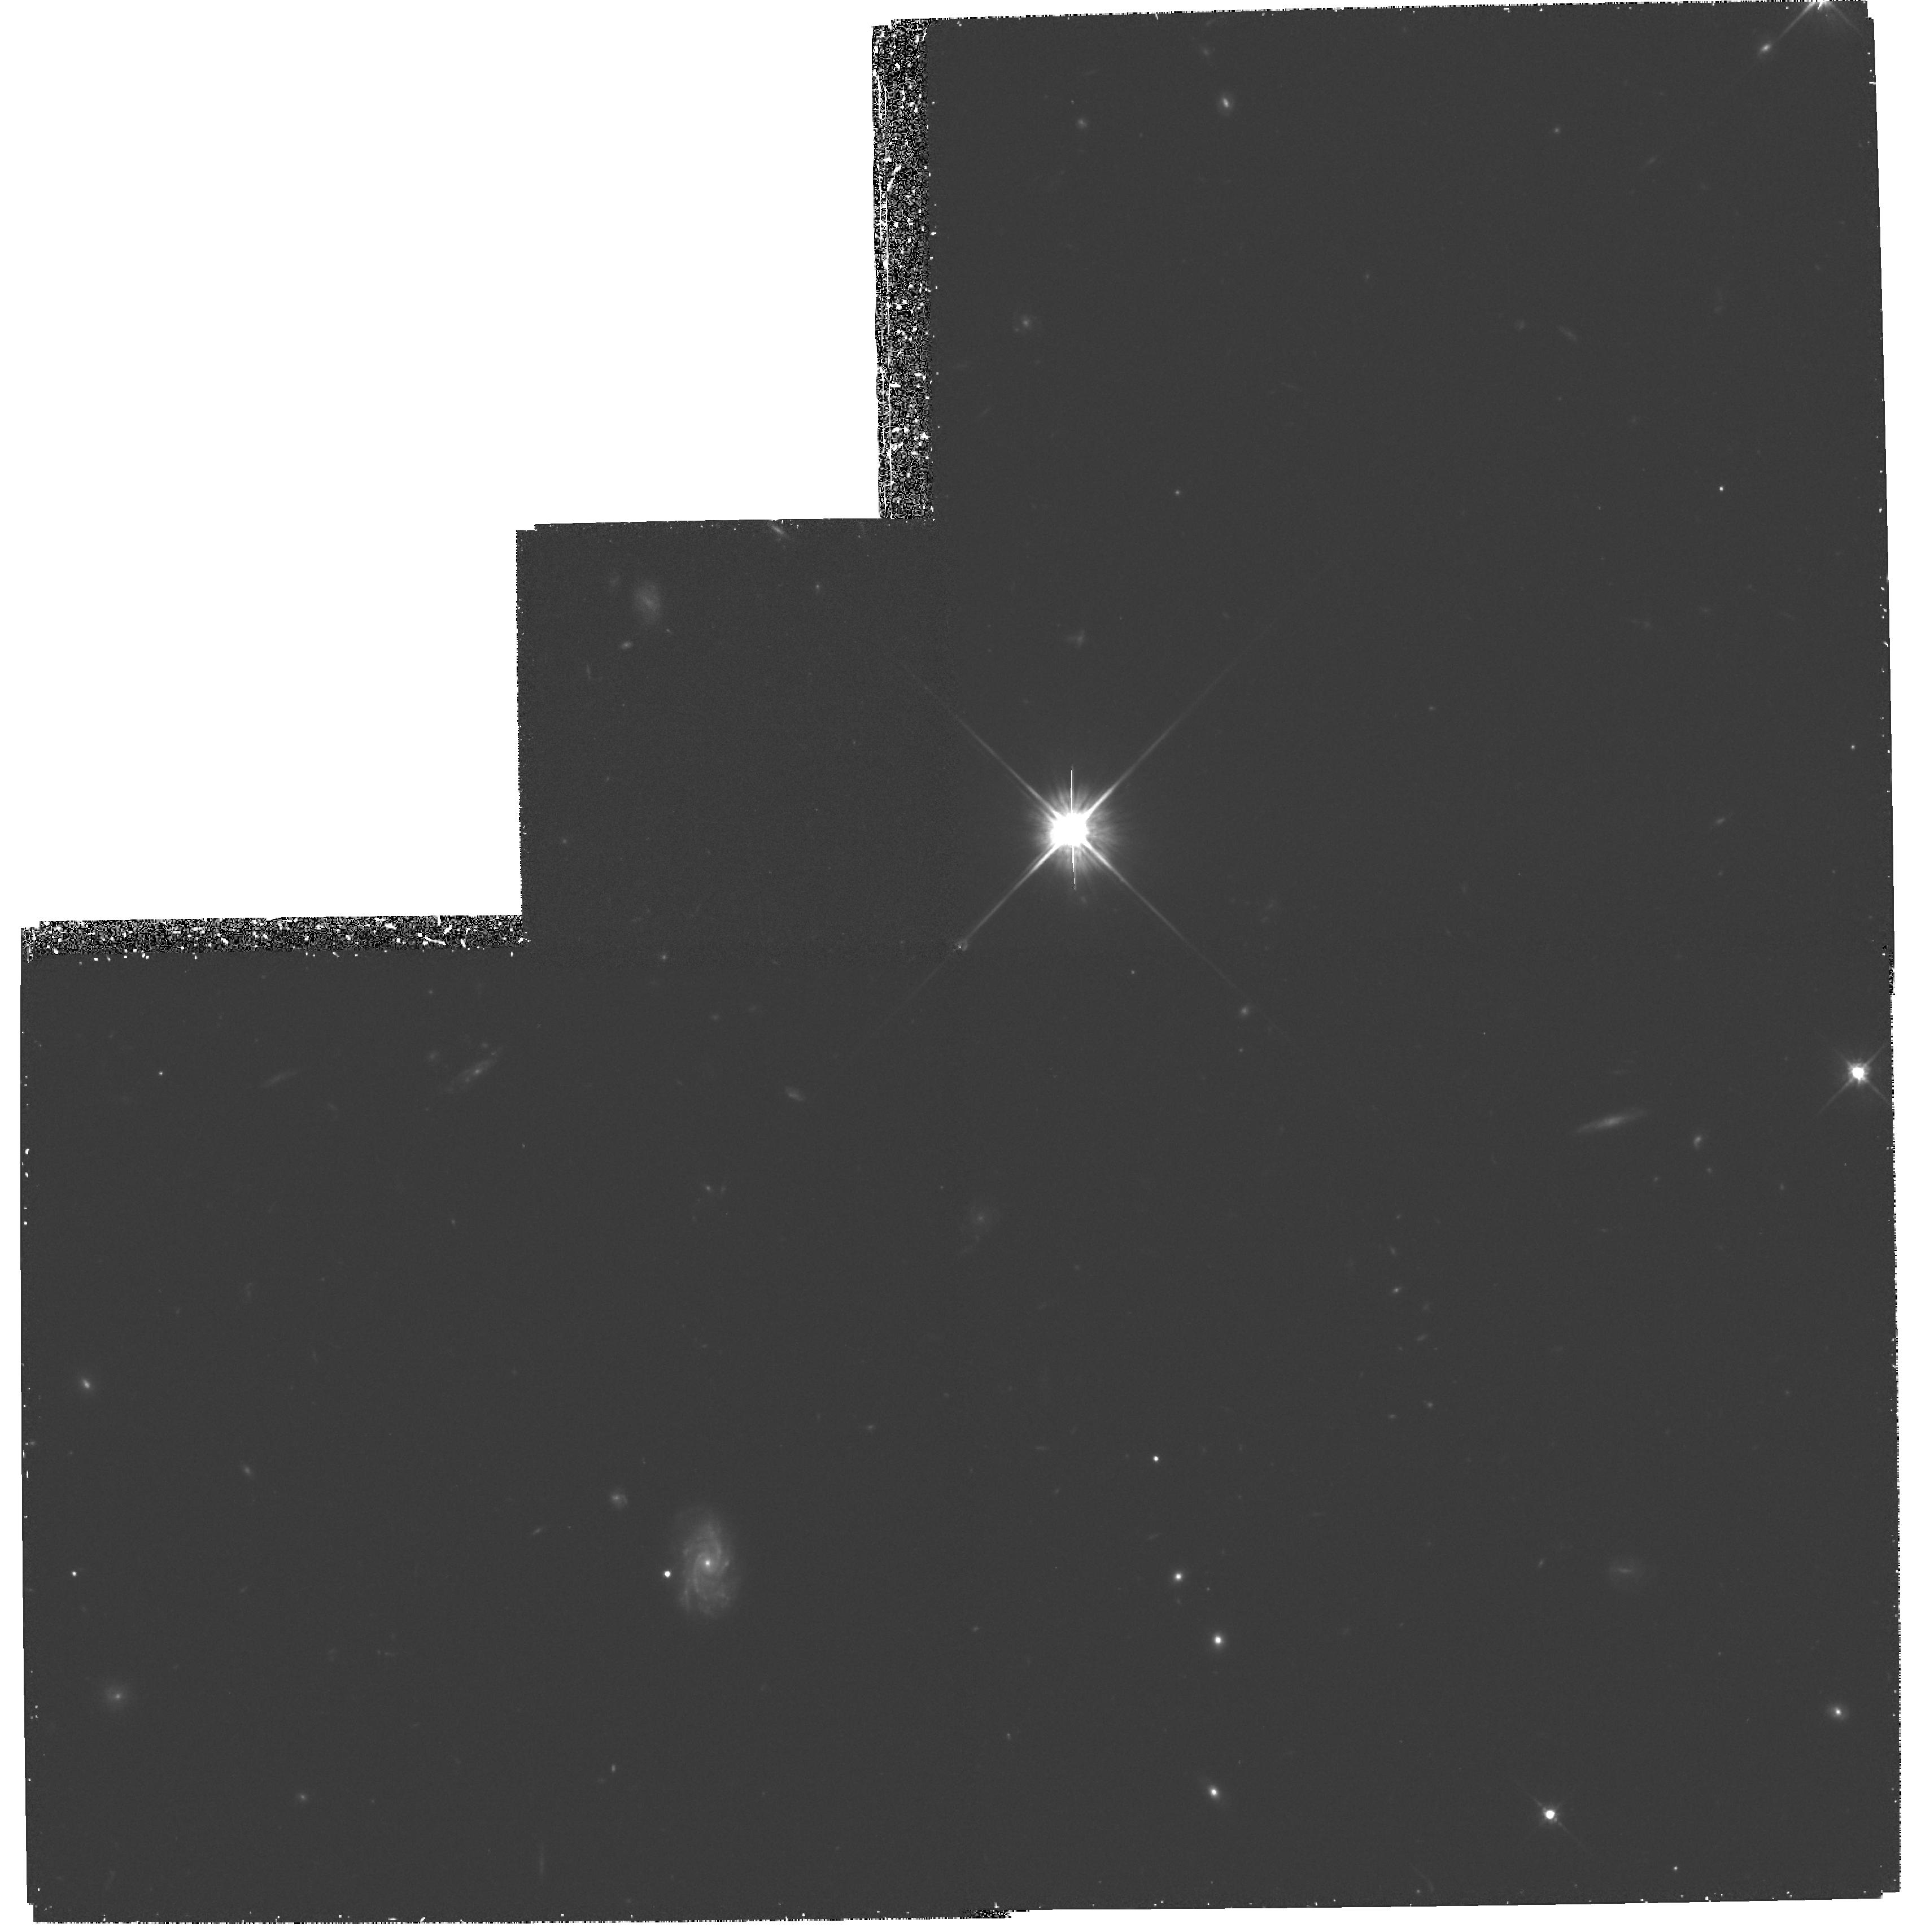
Target: FIELD-030239+000657
Instrument: WFPC2/PC
Filter: F814W
Exposure: 1.9 h
Observation ID: hst_5996_02_wfpc2_pc_f814w_u2v102

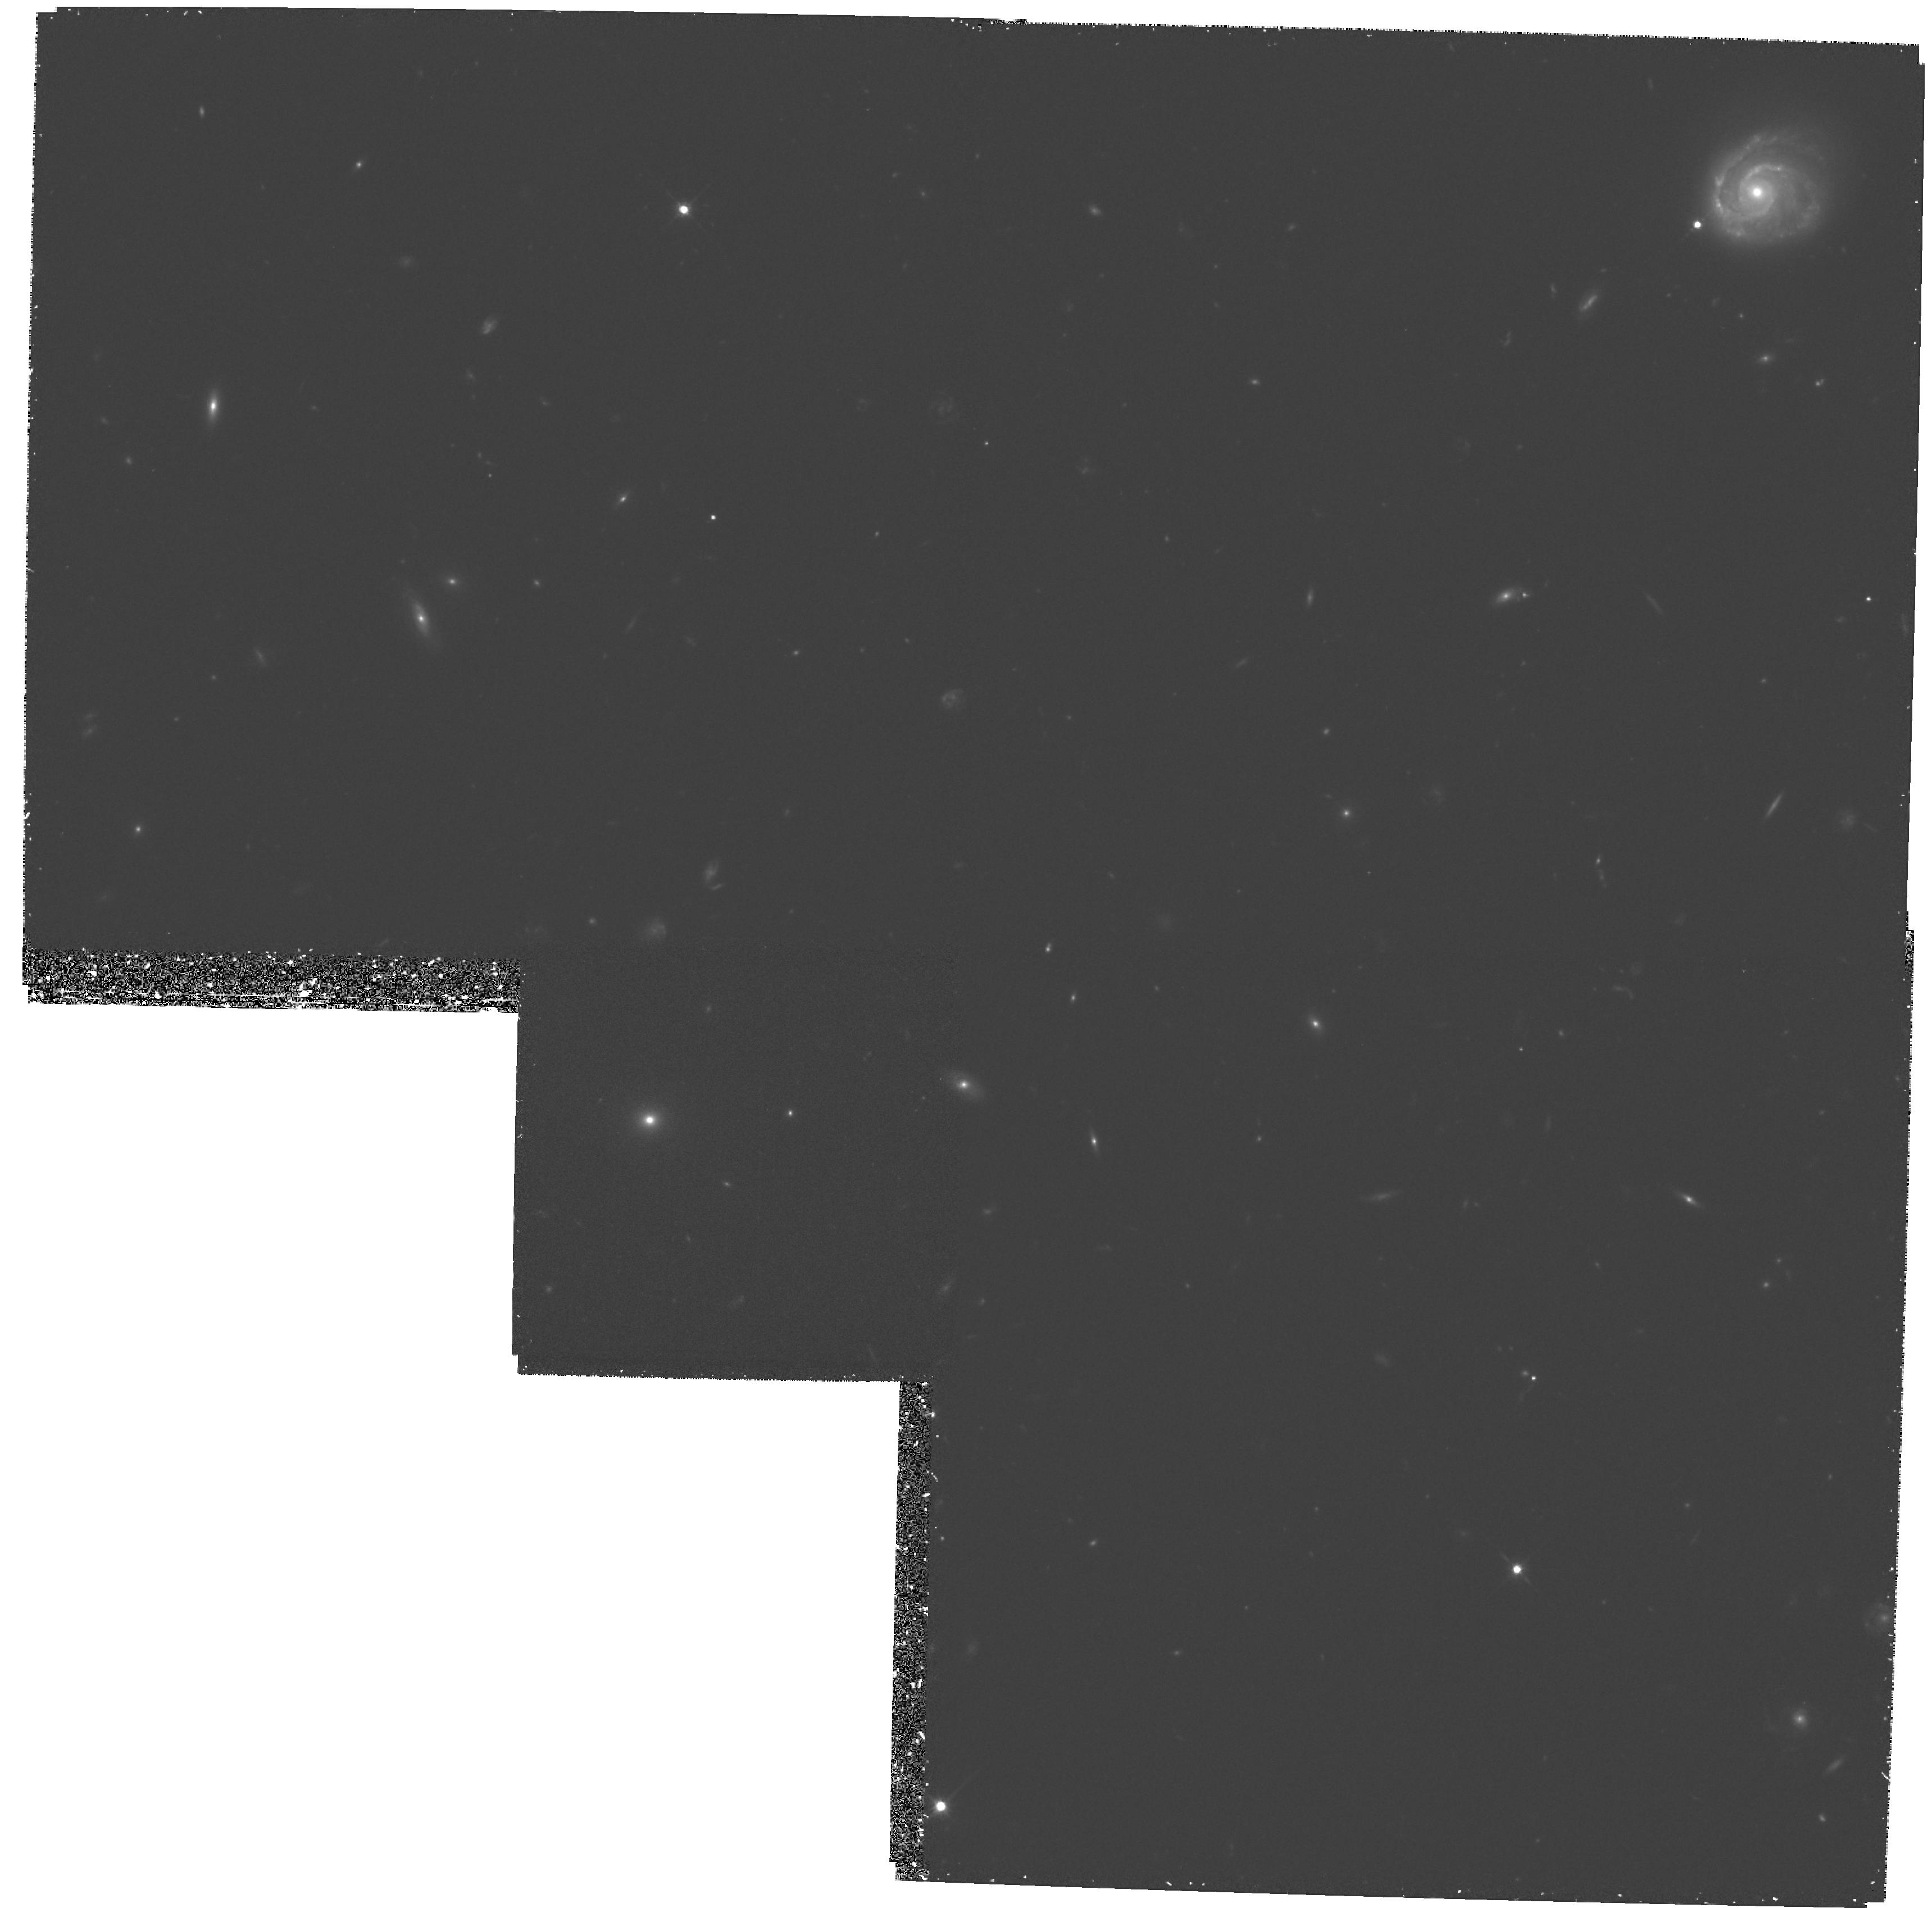
Target: FIELD-100041+251407
Instrument: WFPC2/PC
Filter: F814W
Exposure: 1.9 h
Observation ID: hst_5996_05_wfpc2_pc_f814w_u2v105

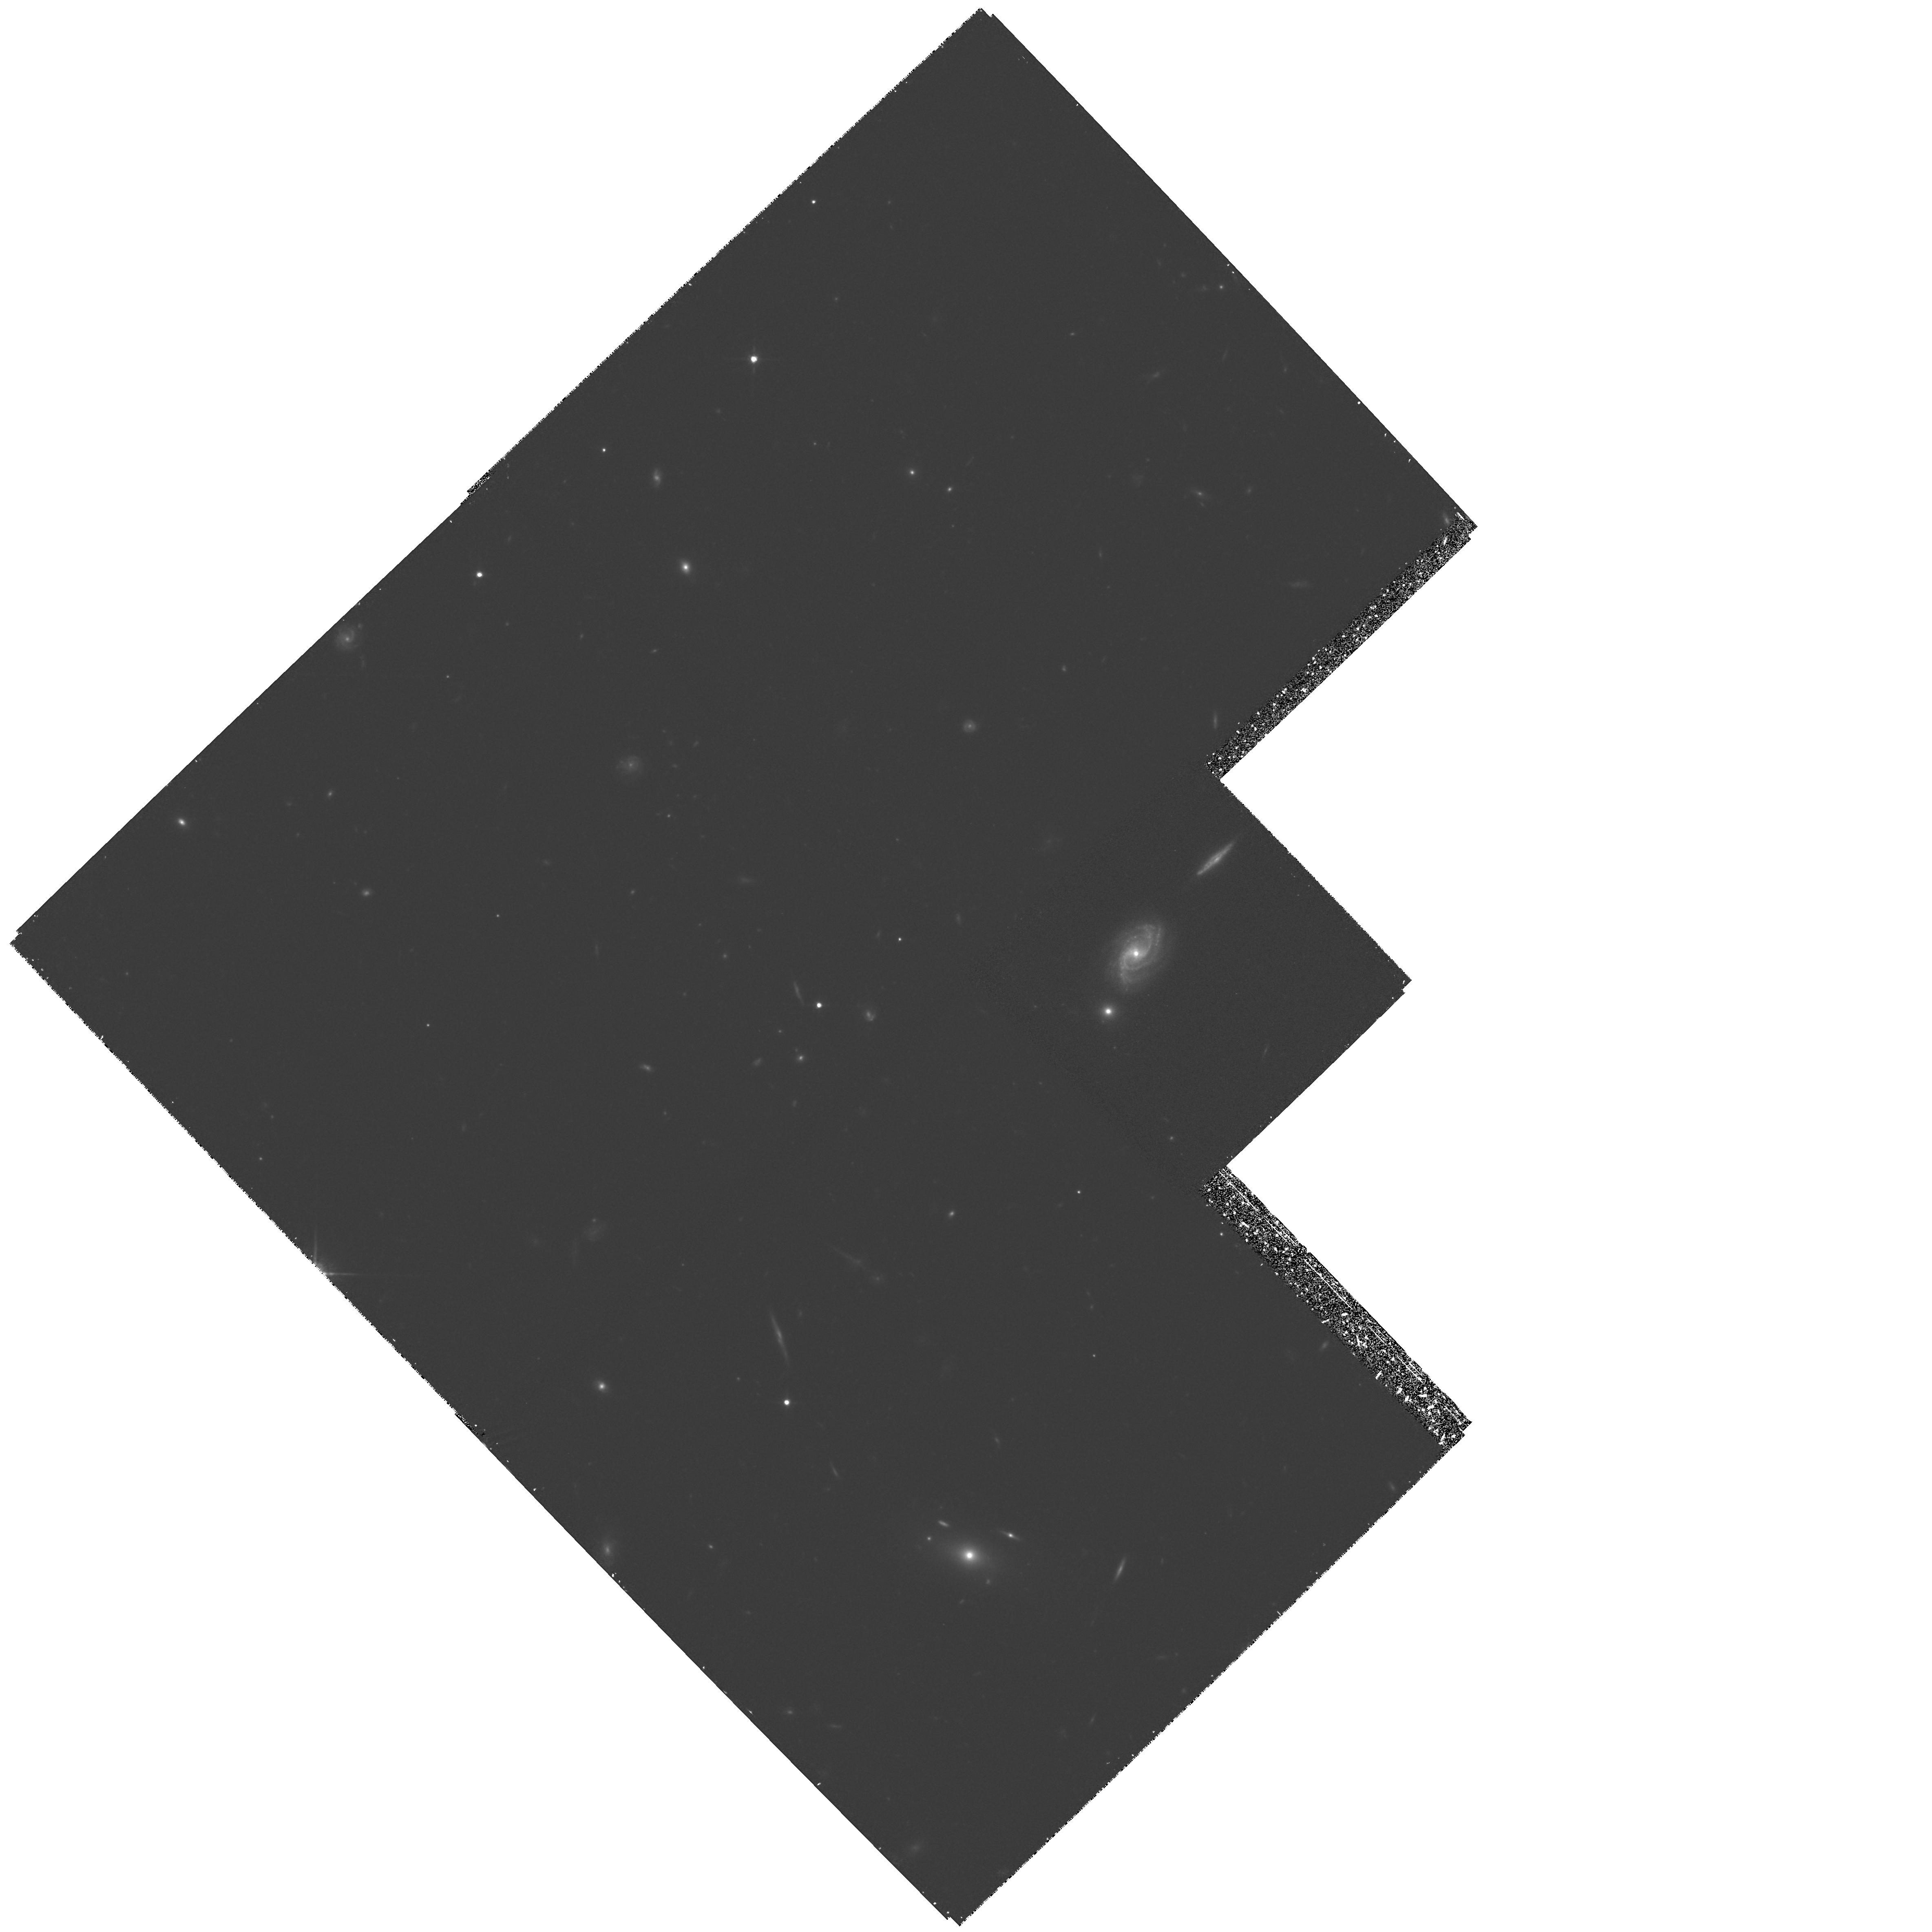
Target: FIELD-034101+000304
Instrument: WFPC2/PC
Filter: F814W
Exposure: 1.8 h
Observation ID: hst_5996_10_wfpc2_pc_f814w_u2v110

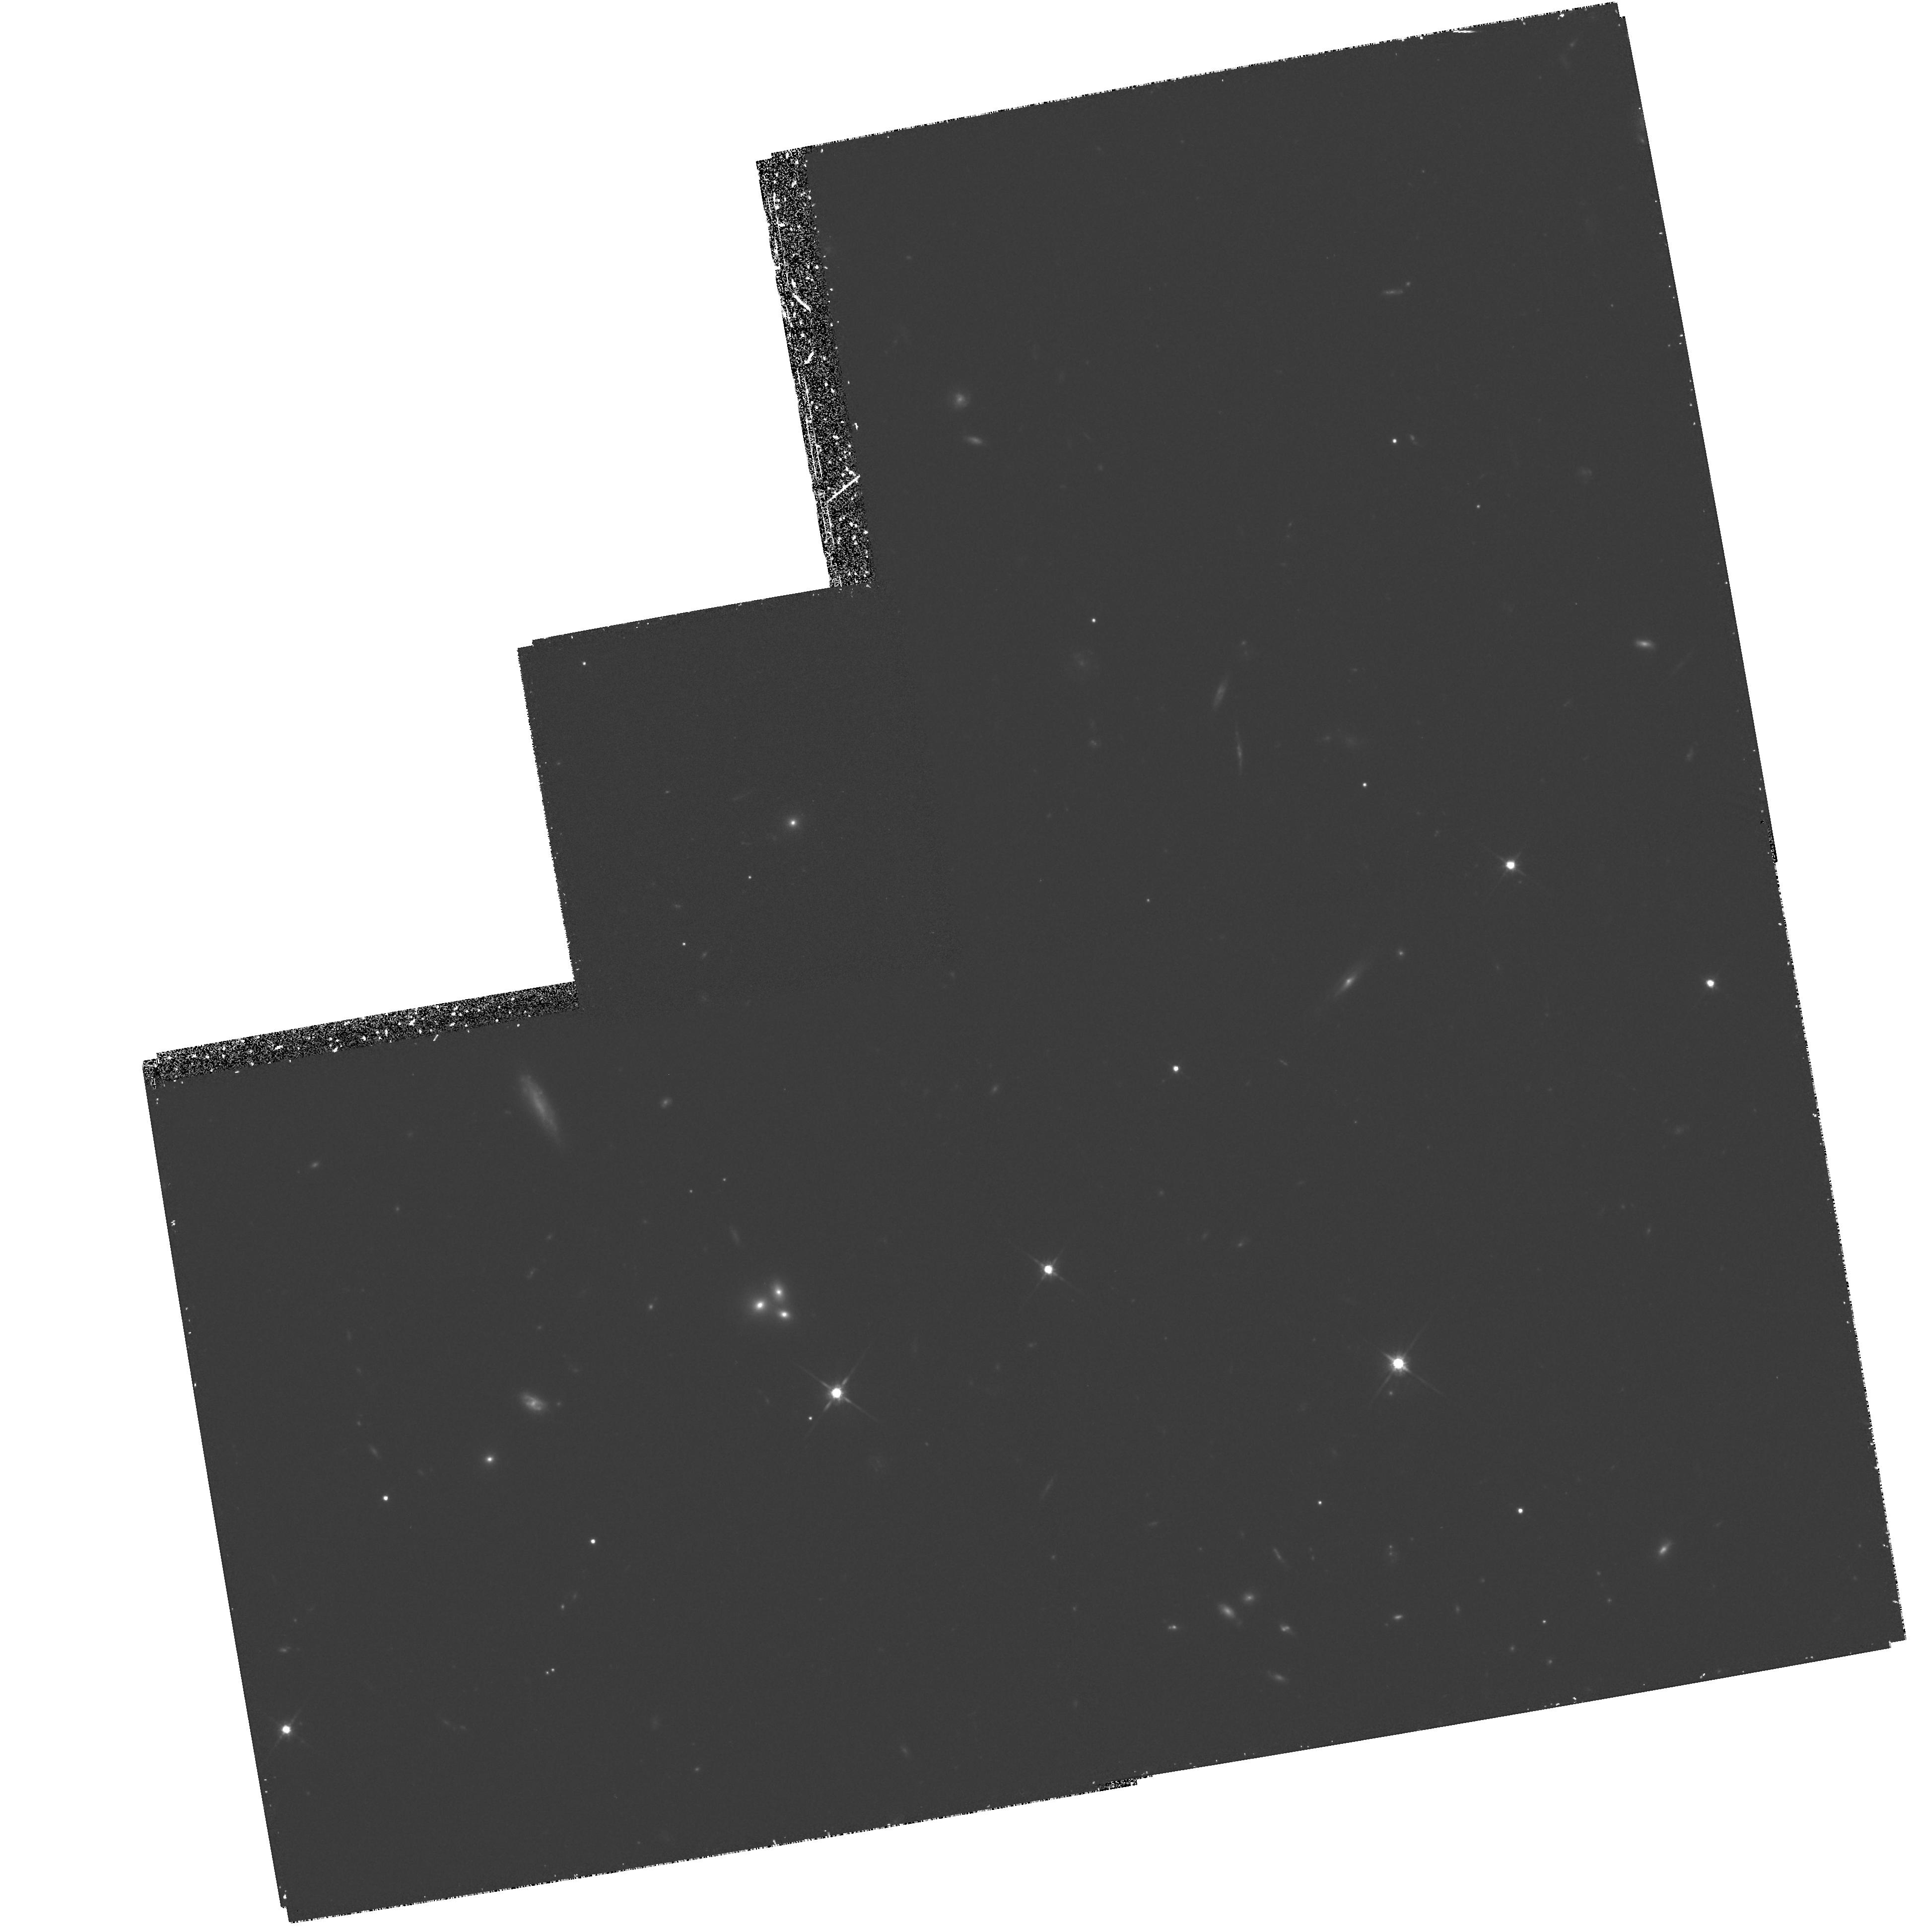
Target: FIELD-221755+001715
Instrument: WFPC2/PC
Filter: F814W
Exposure: 1.9 h
Observation ID: hst_5996_07_wfpc2_pc_f814w_u2v107

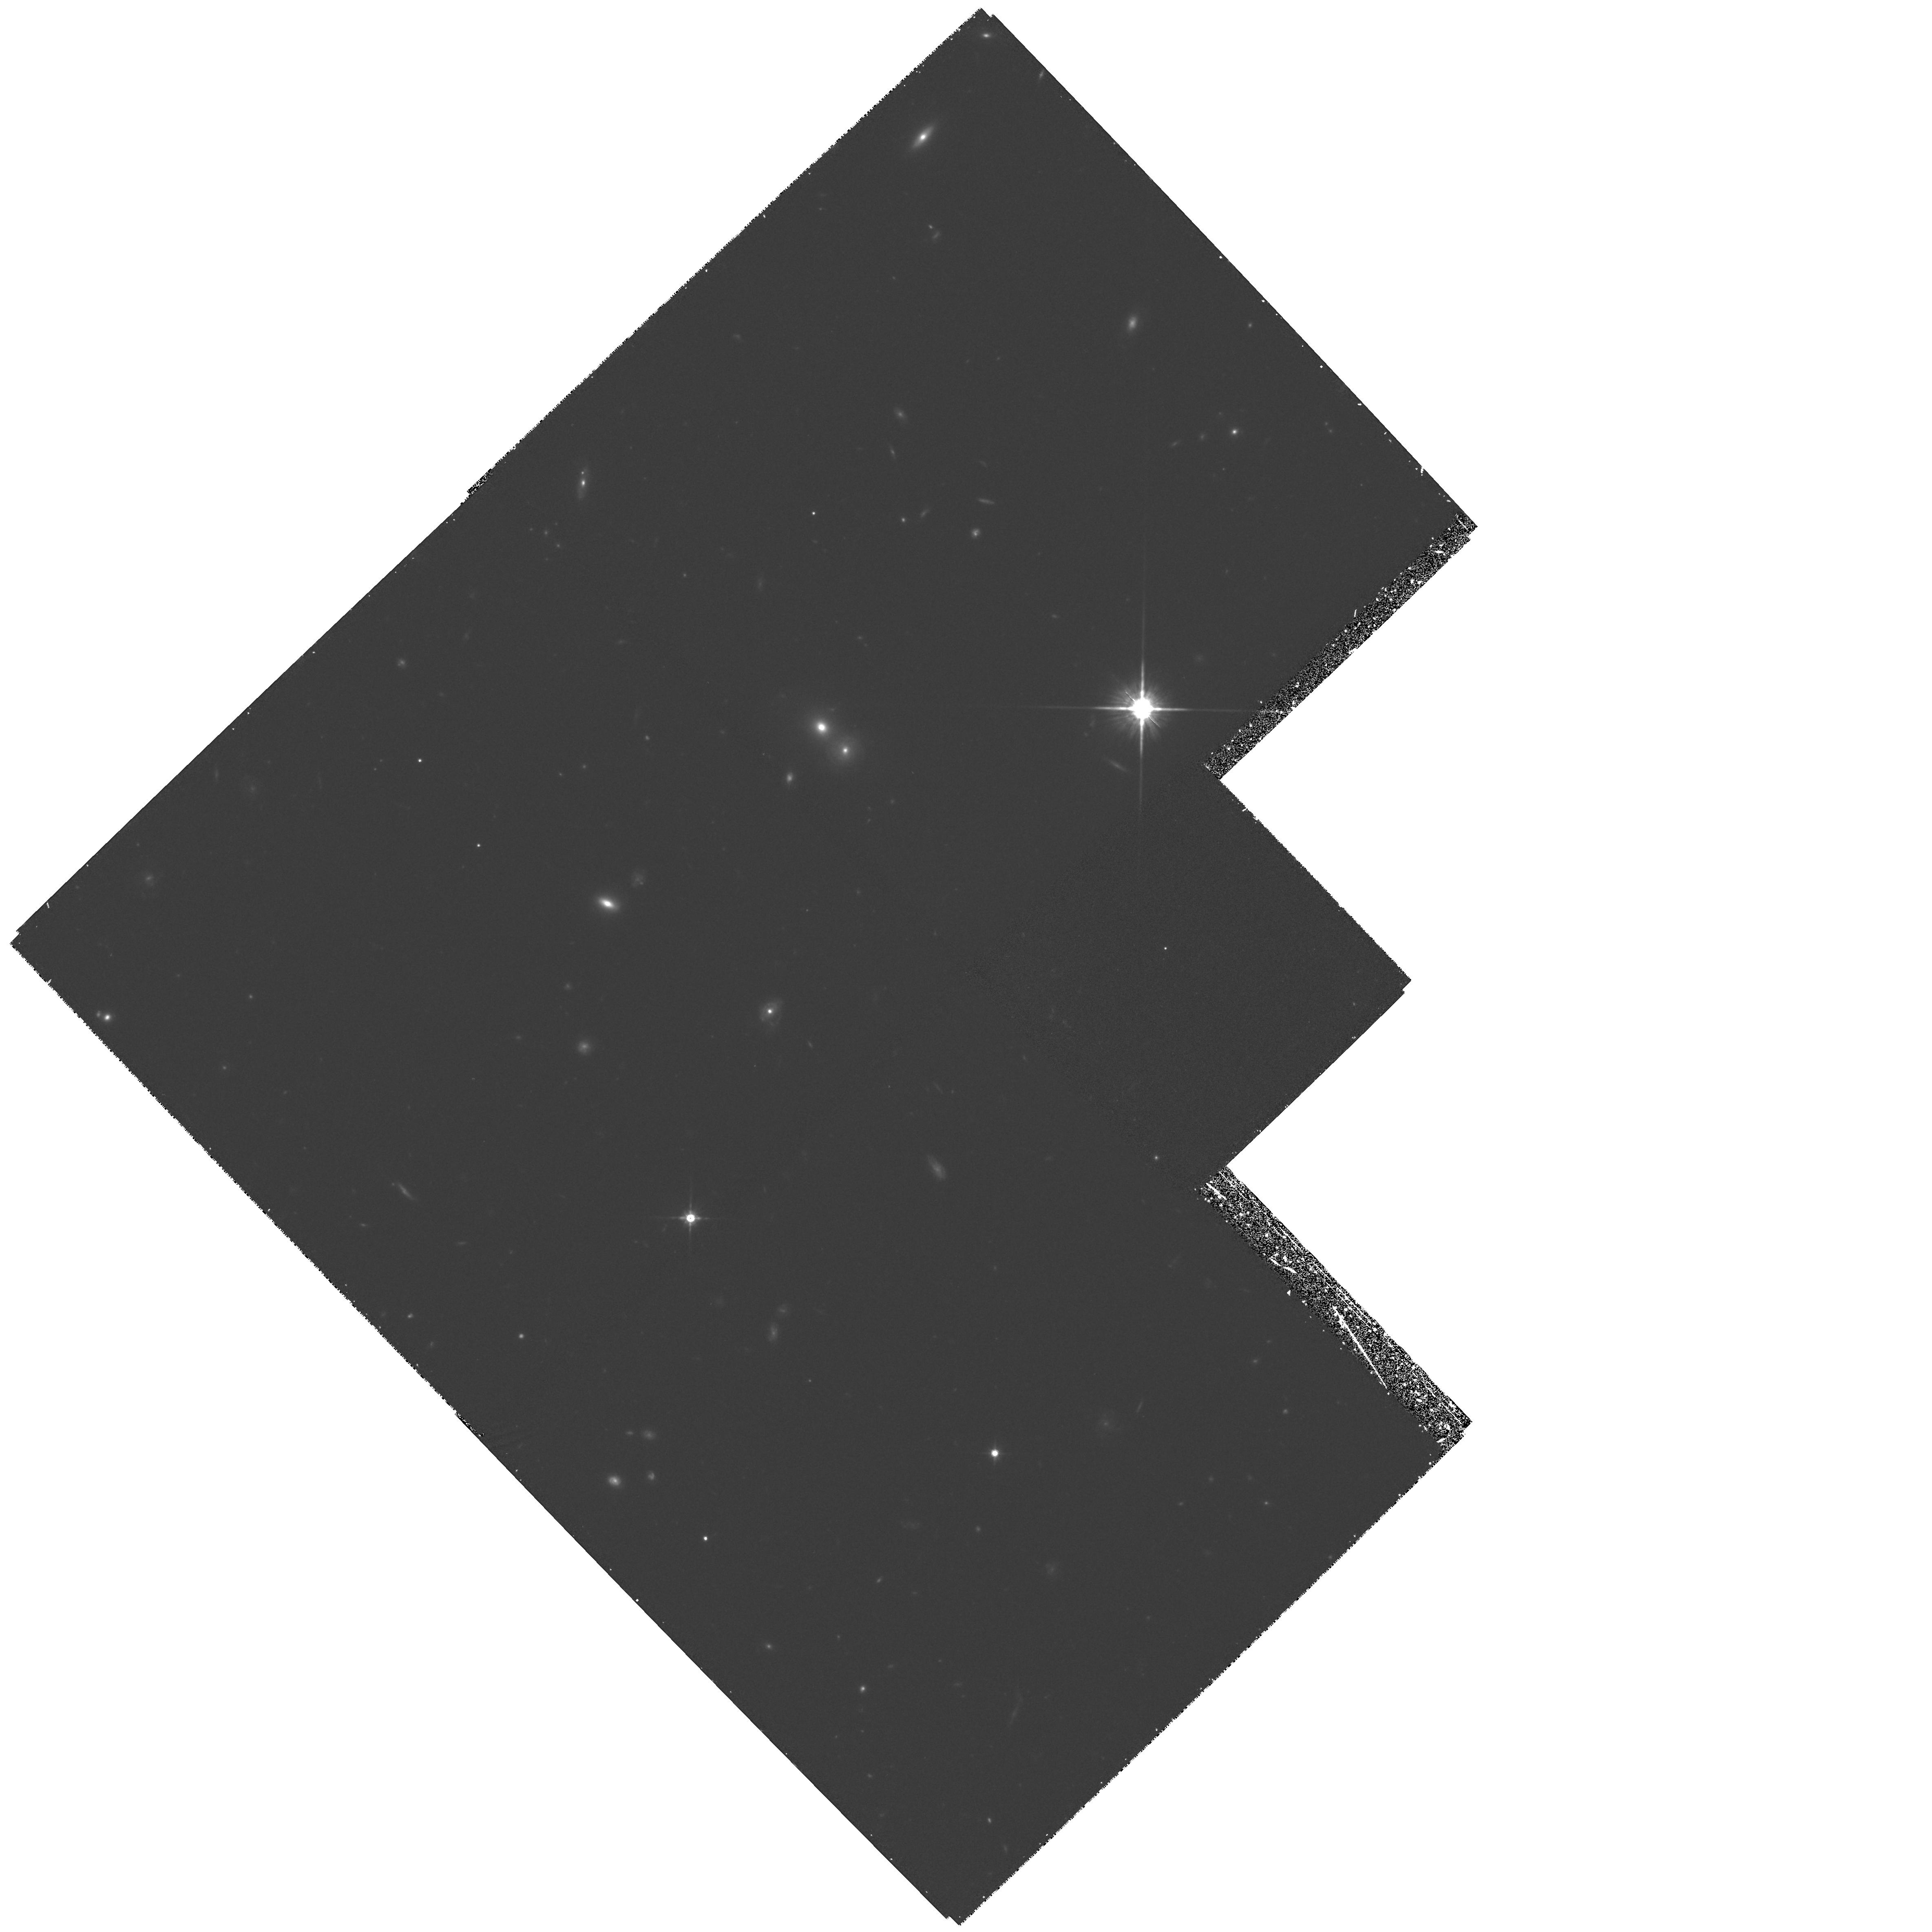
Target: FIELD-034112-000356
Instrument: WFPC2/PC
Filter: F814W
Exposure: 1.9 h
Observation ID: hst_5996_12_wfpc2_pc_f814w_u2v112

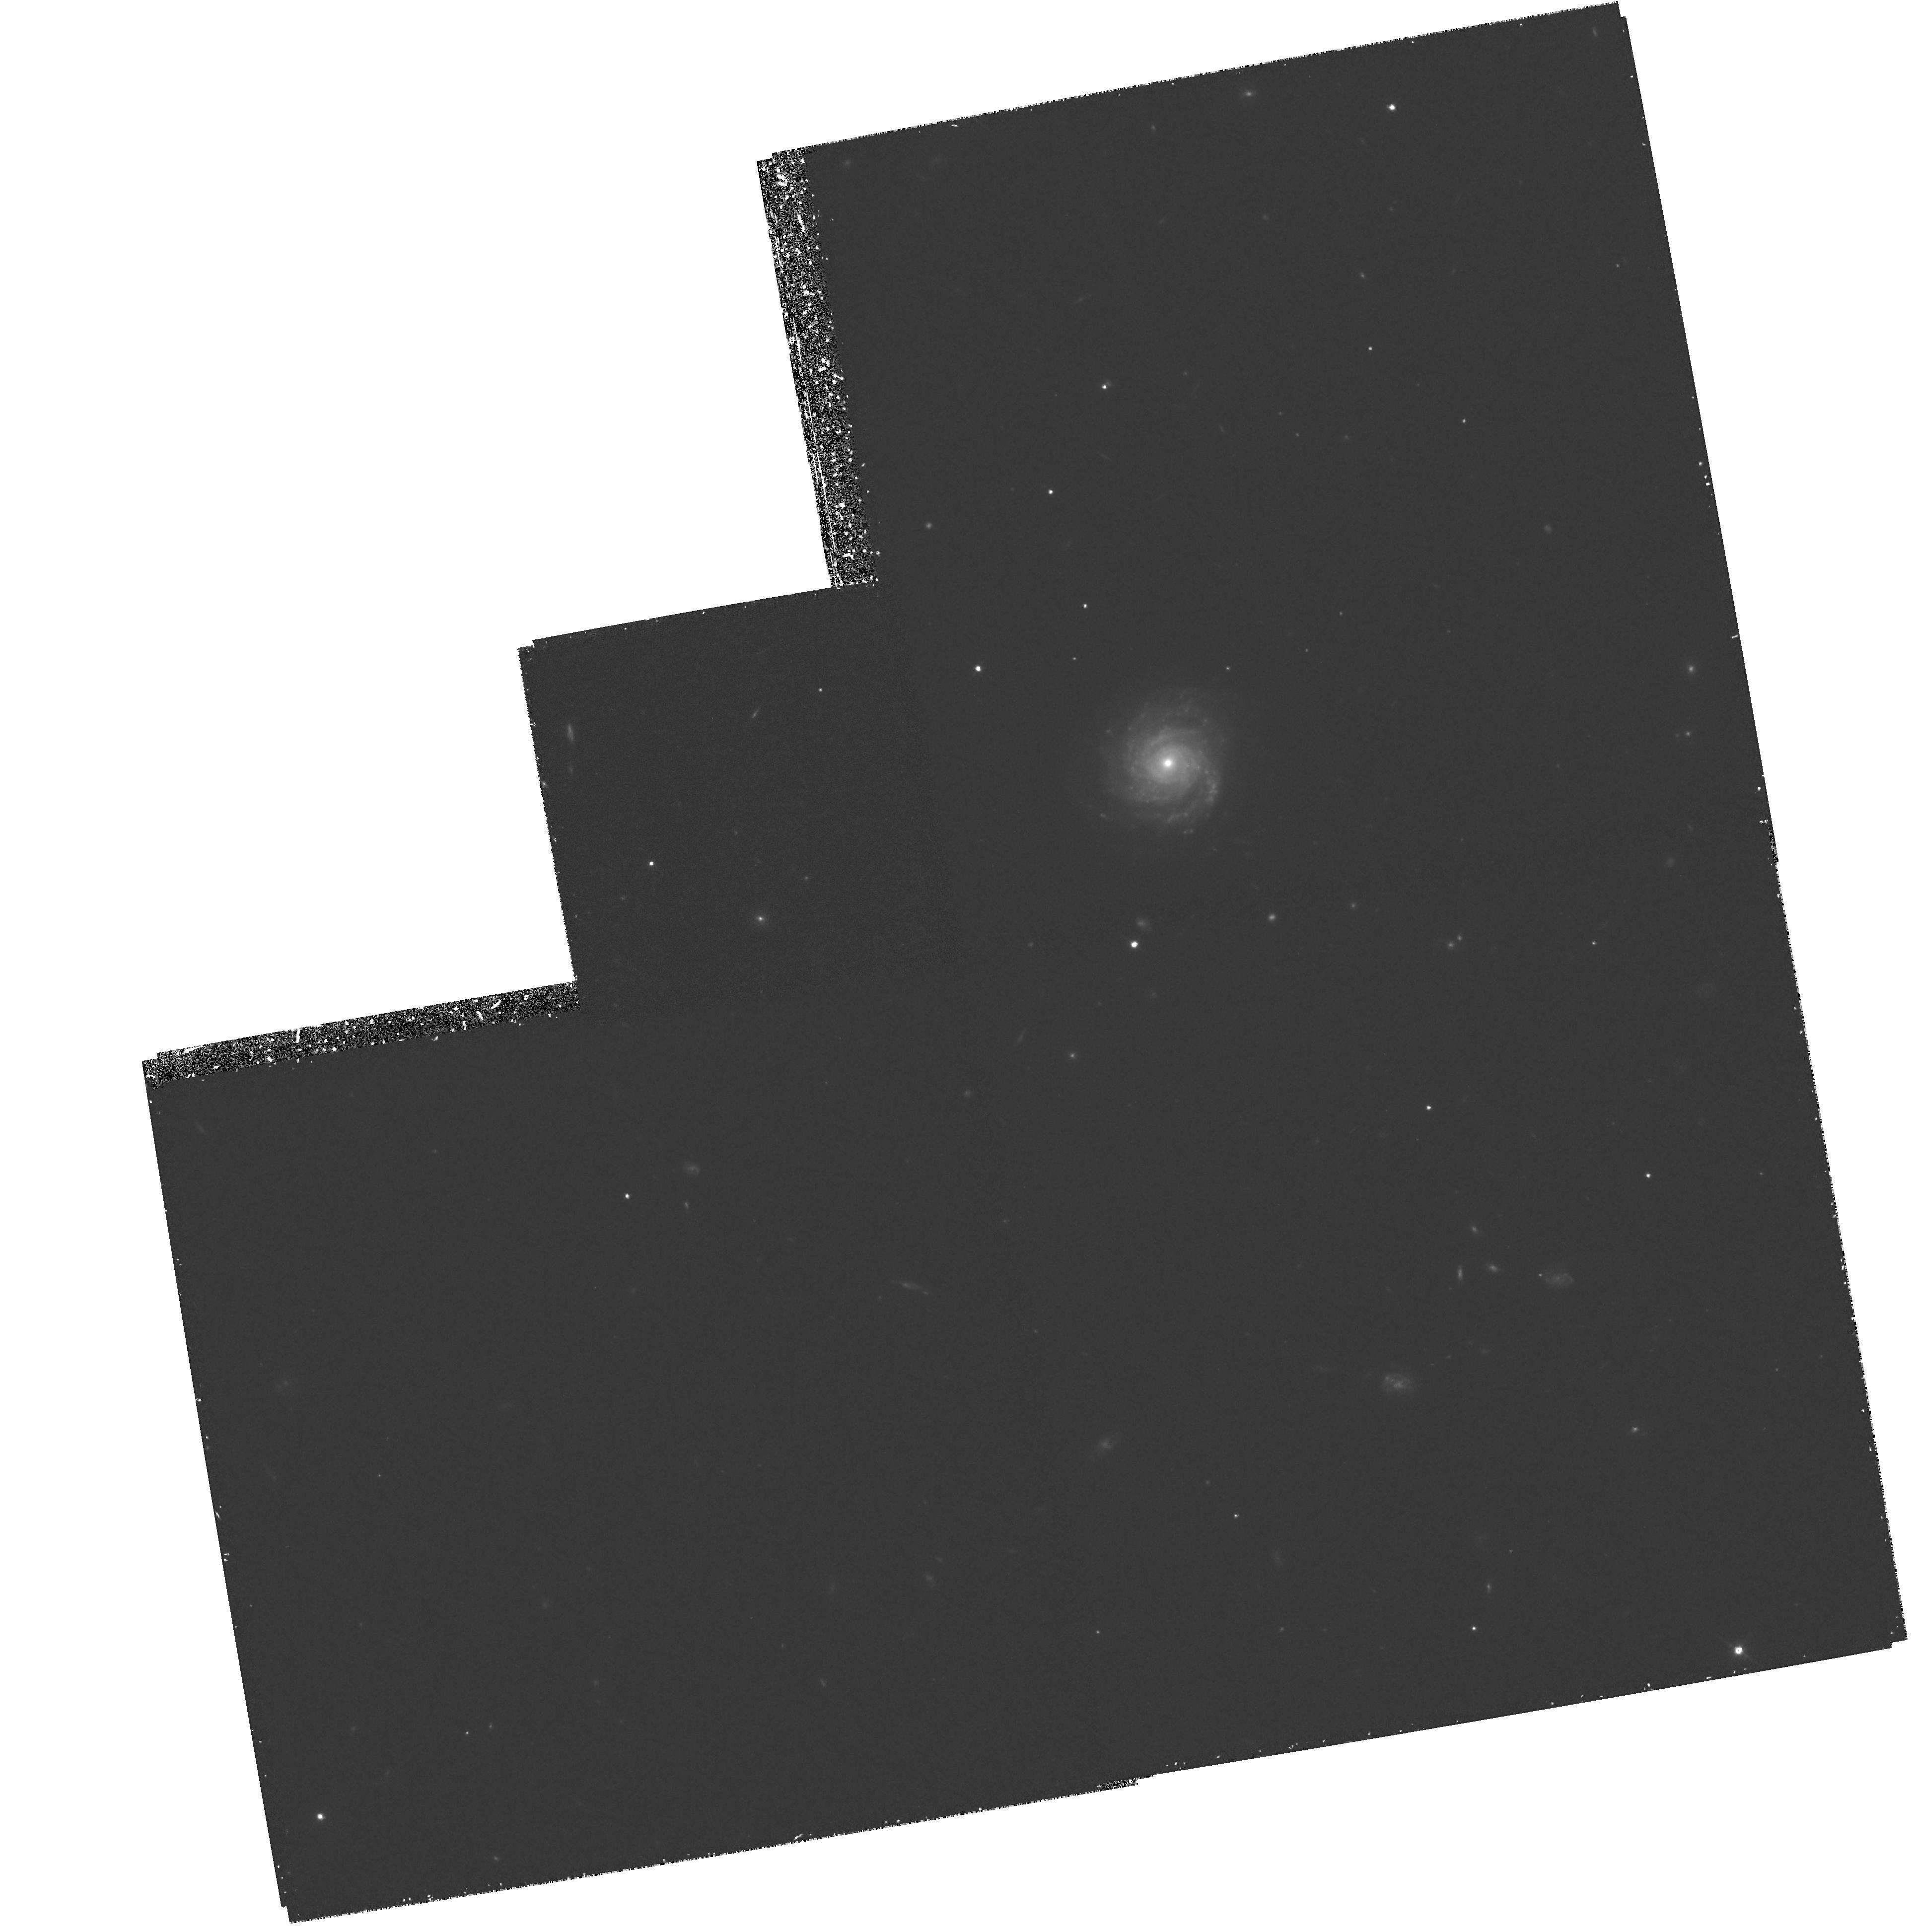
Target: FIELD-221736+001827
Instrument: WFPC2/PC
Filter: F814W
Exposure: 1.9 h
Observation ID: hst_5996_09_wfpc2_pc_f814w_u2v109

THE MORPHOLOGY OF FIELD GALAXIES AT HIGH REDSHIFTS (PI: Lilly, Simon J.)

Building on our Cycle 4 program, we propose to obtain B and I images of a total of about 300 faint field galaxies for which we have already secured redshifts in the two deepest and most extensive ground-based redshift survey programs carried out to date. These galaxies have redshifts in the range 0.1 < z < 1.3, with a median <z> = 0.5, corresponding to a look-back time of close to half the age of the Universe. The images will be analysed (a) to yield quantitative measurements of the scale lengths and surface brightnesses of disk and bulge components and bulge-to-disk ratios, (b) to identify the locations of star-formation within the galaxies and to search for structures like bars and spiral arms, and (c) to identify compact companions and other evidence for mergers and interactions such as tidal tails and distortions. These data will form the basis for a definitive study of the morphology of field galaxies at high redshifts and will lead to an understanding of the physical processes that have controlled the evolution of galaxies over the last 2/3 of the age of the Universe. The data will also allow us to construct a statistically-complete atlas of faint galaxy images which, with our prior knowledge of the redshifts, spectral energy distributions and space densities of the galaxies in question, will enable us to generate empirical quantitative predictions for the appearance of the deepest images that are being obtained with HST.